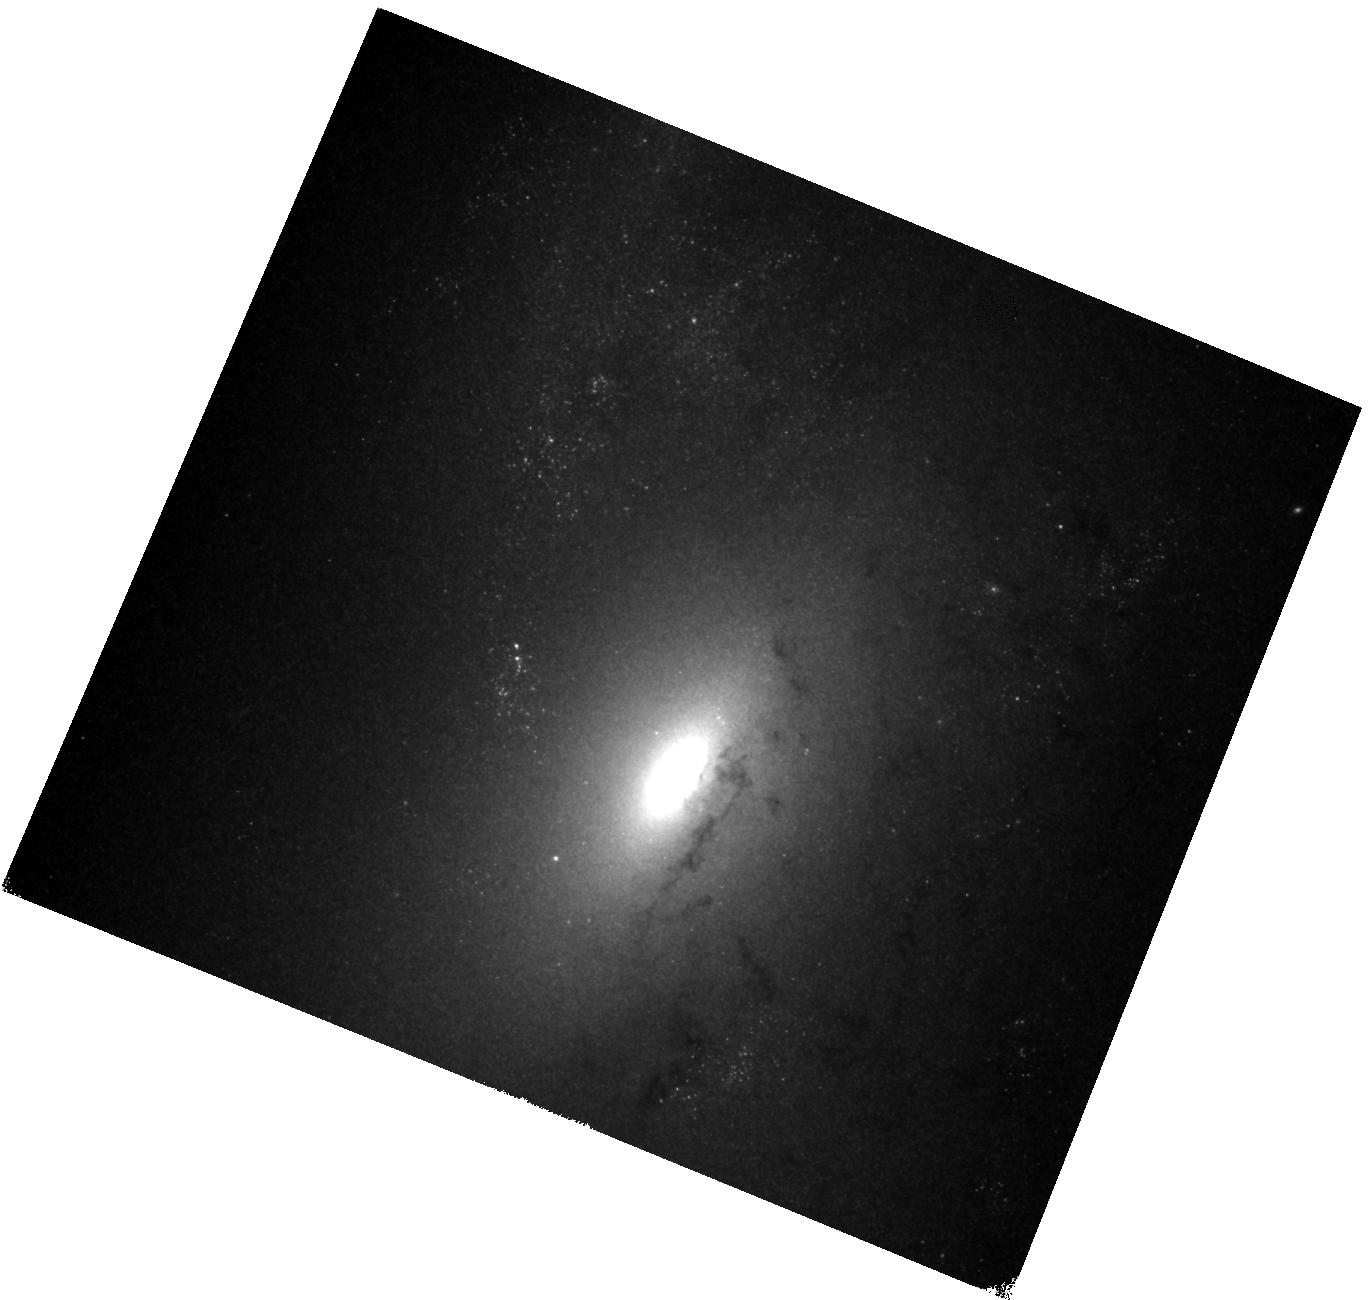
Target: MESSIER-106-10-COPY. Instrument: WFC3/IR. Filter: F160W. Exposure: 34 min. Observation ID: hst_11570_93_wfc3_ir_f160w_ib1f93

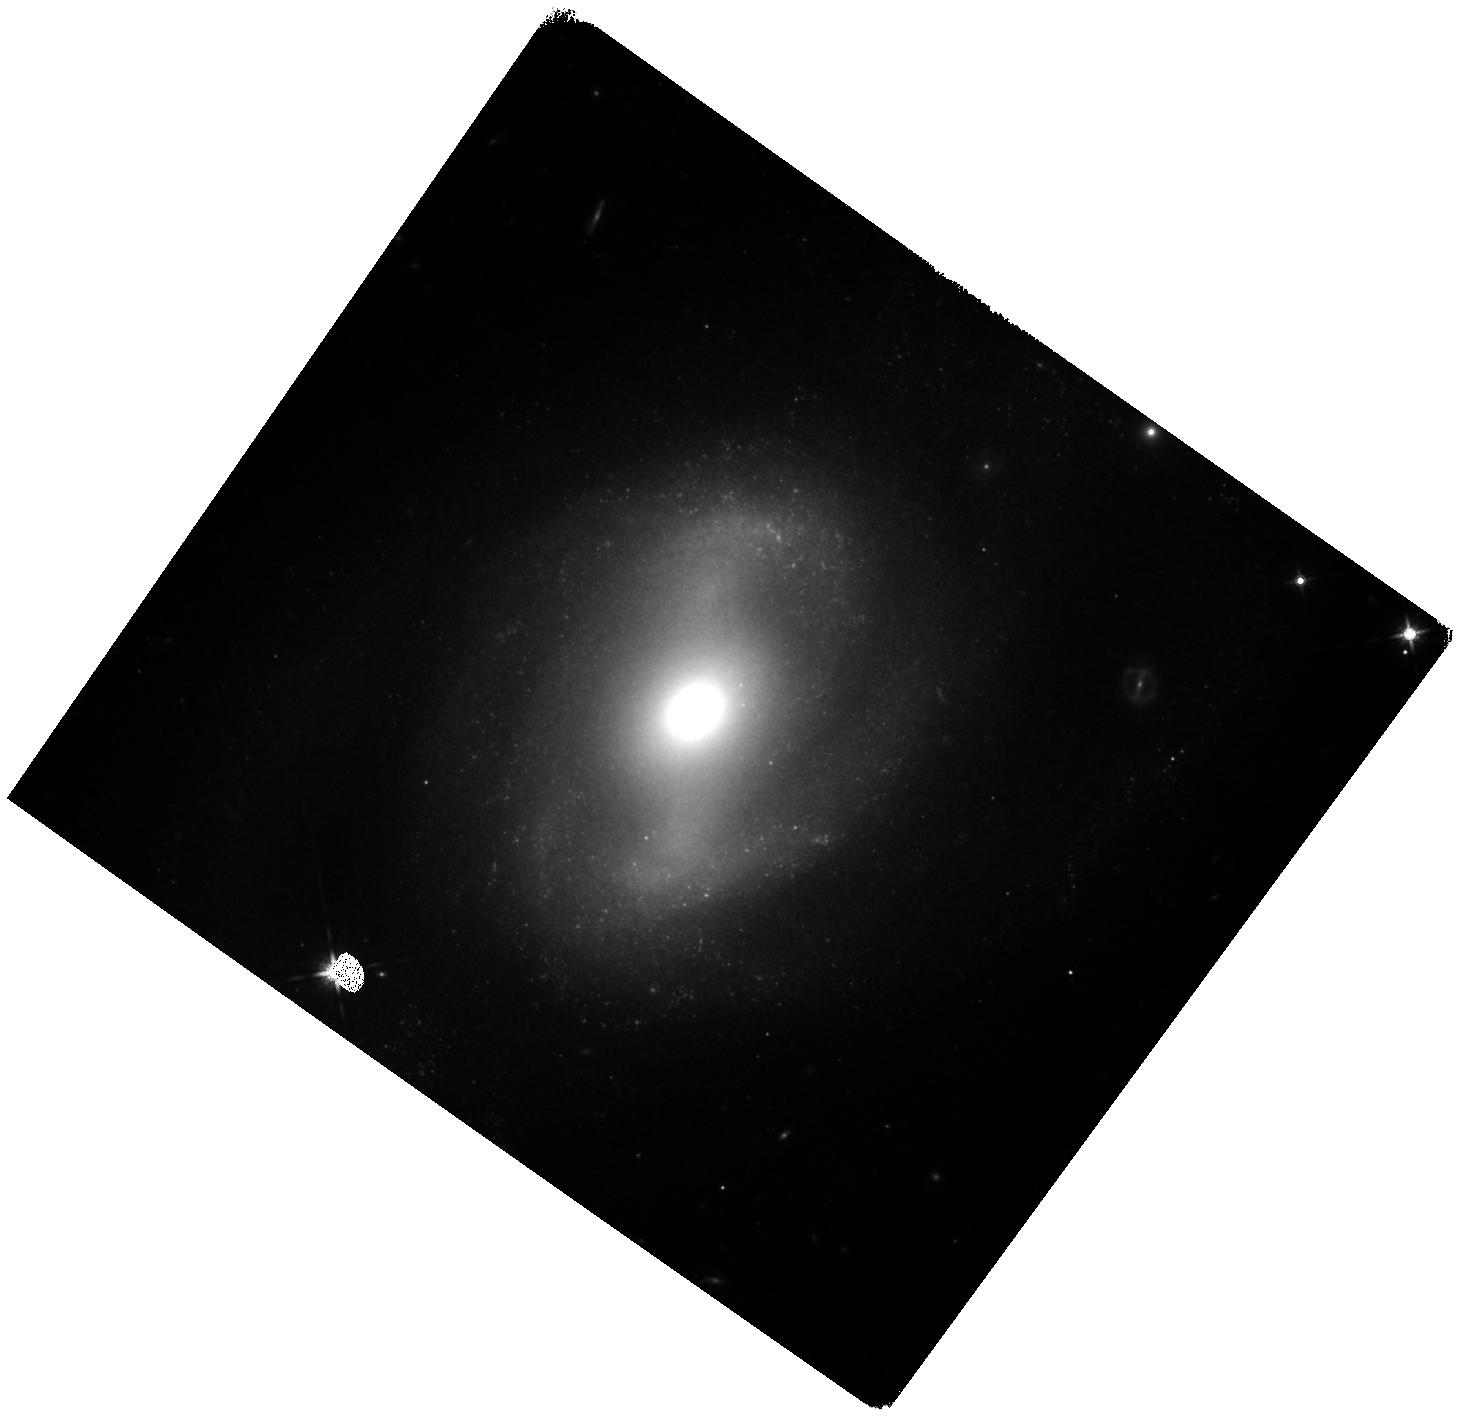
Target: NGC-4639. Instrument: WFC3/IR. Filter: F160W. Exposure: 1.5 h. Observation ID: hst_11570_23_wfc3_ir_f160w_ib1f23

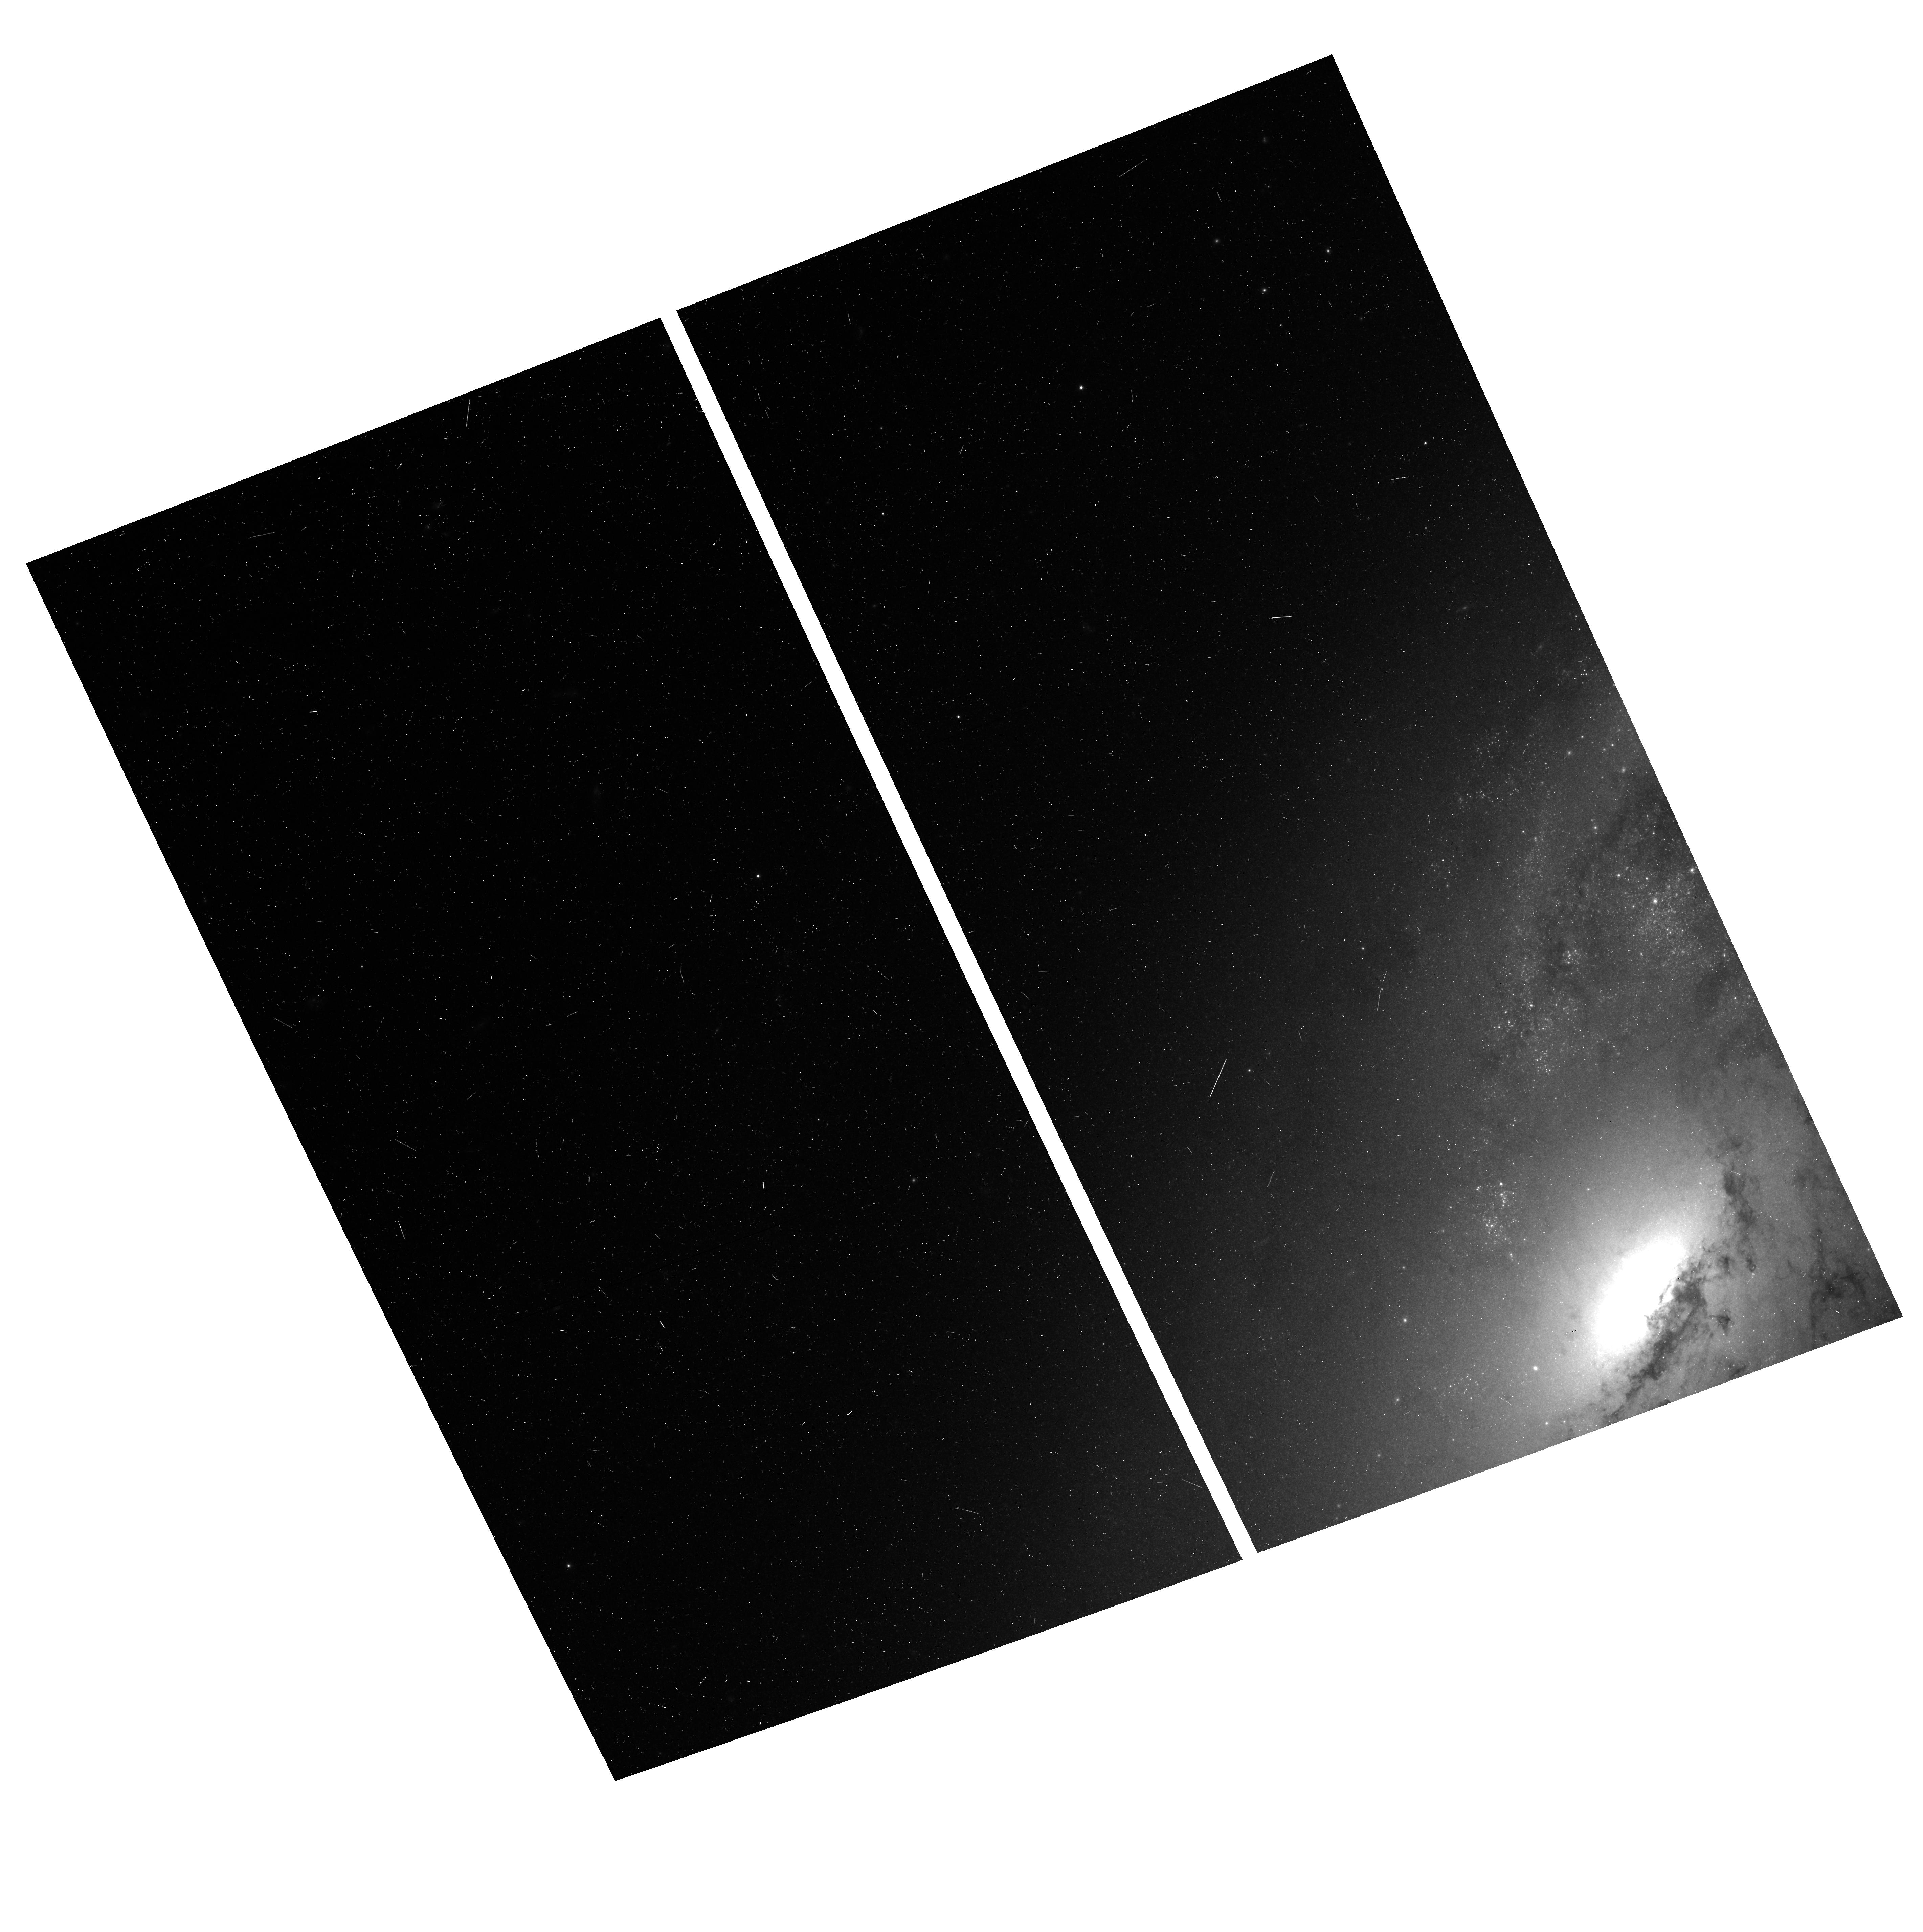
Target: MESSIER-106-5-COPY. Instrument: ACS/WFC. Filter: F814W. Exposure: 6 min. Observation ID: hst_11570_88_acs_wfc_f814w_jb1f88

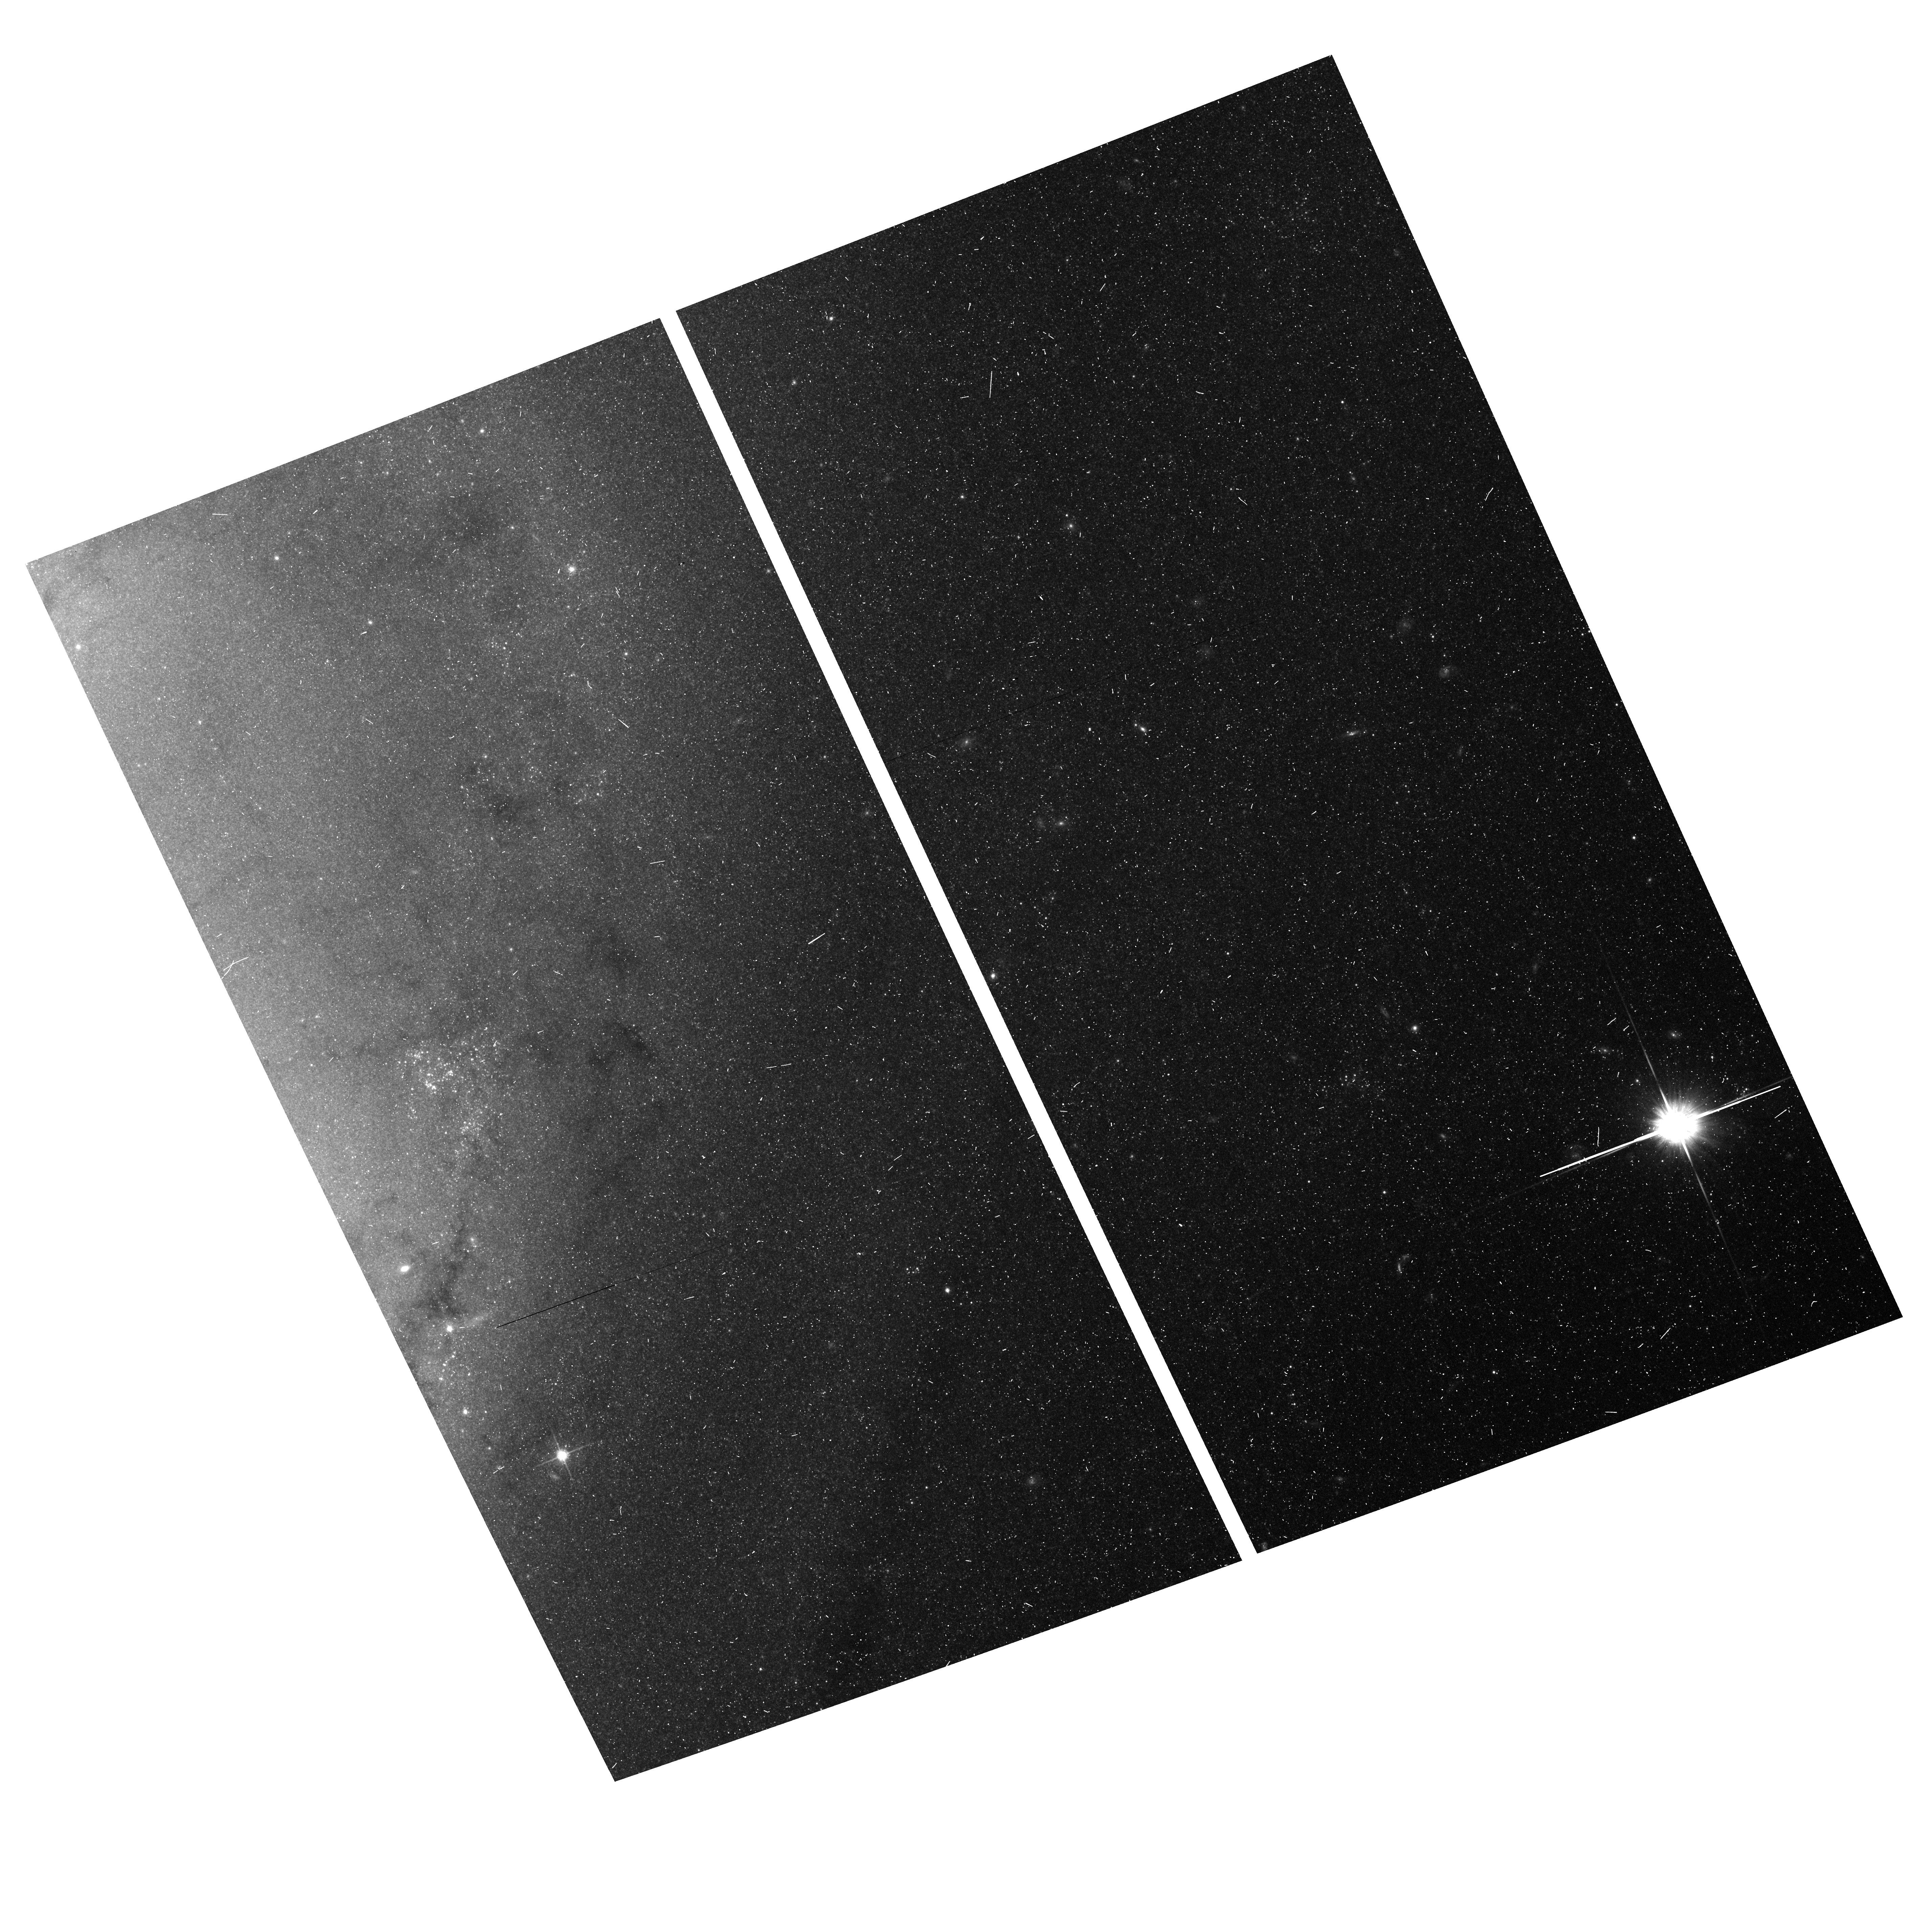
Target: MESSIER-106-1-COPY. Instrument: ACS/WFC. Filter: F814W. Exposure: 6 min. Observation ID: hst_11570_84_acs_wfc_f814w_jb1f84

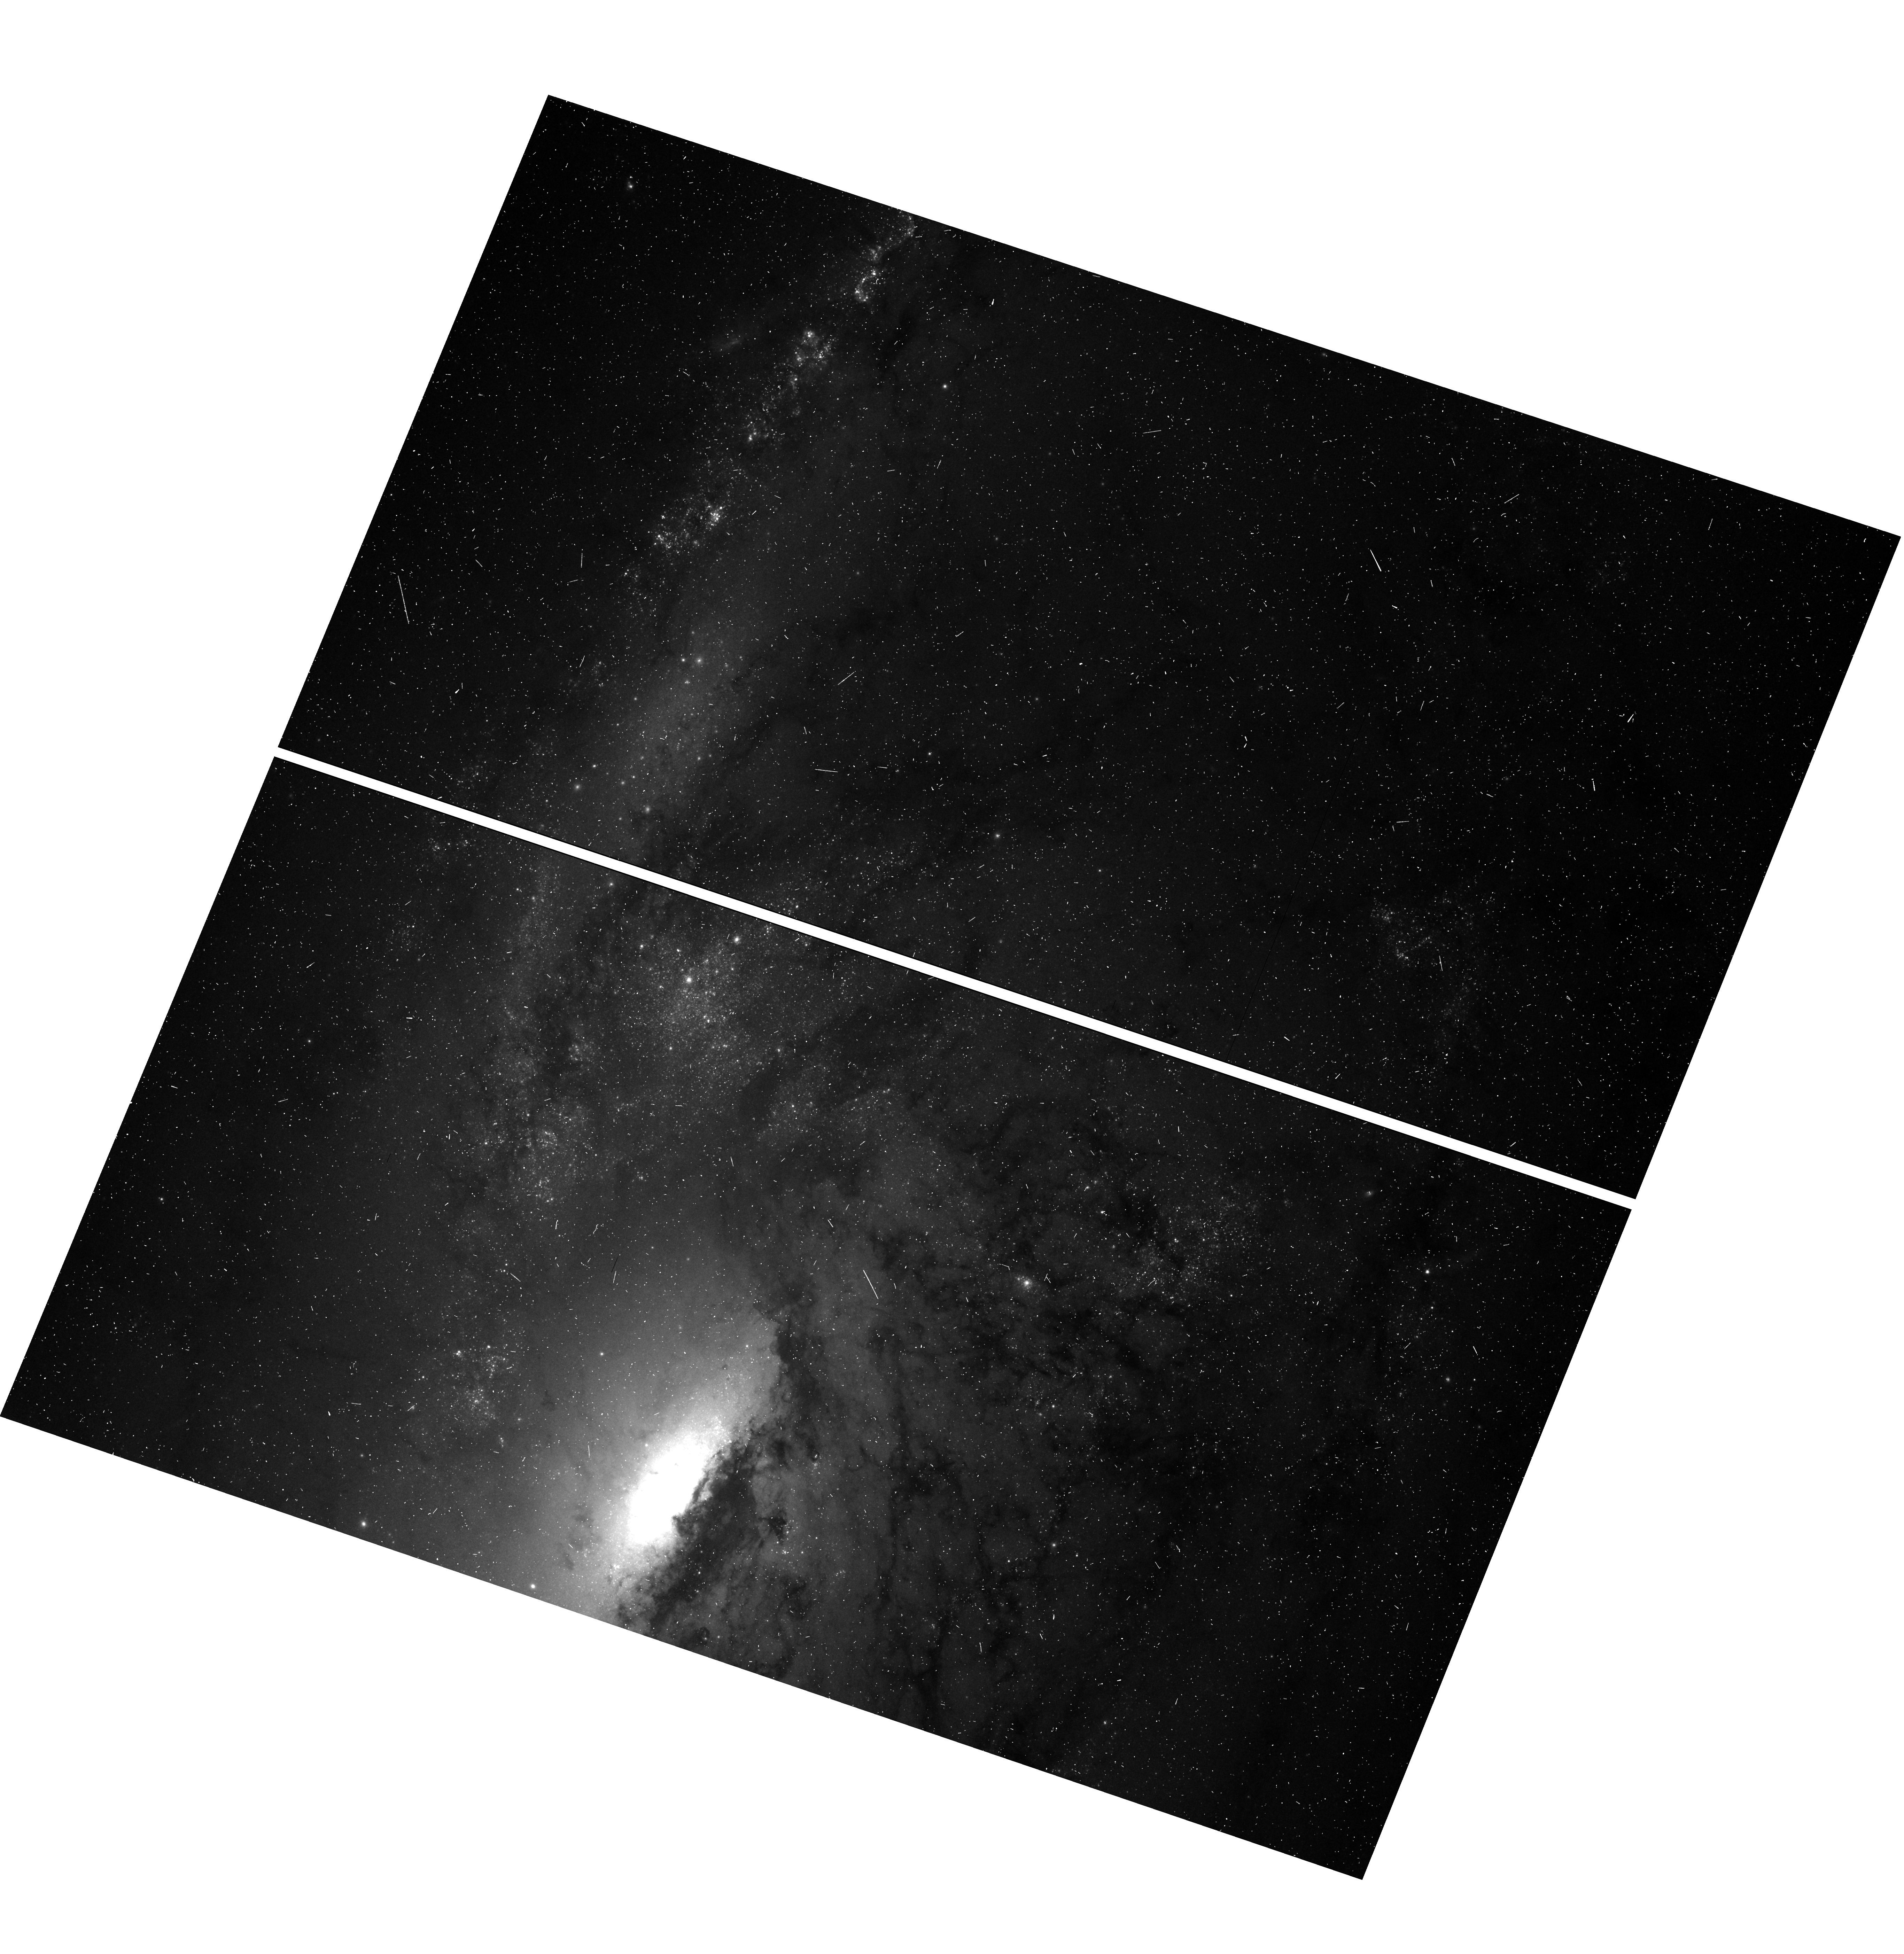
Target: MESSIER-106-13-COPY-REDO. Instrument: WFC3/UVIS. Filter: F555W. Exposure: 6 min. Observation ID: hst_11570_0b_wfc3_uvis_f555w_ib1f0b

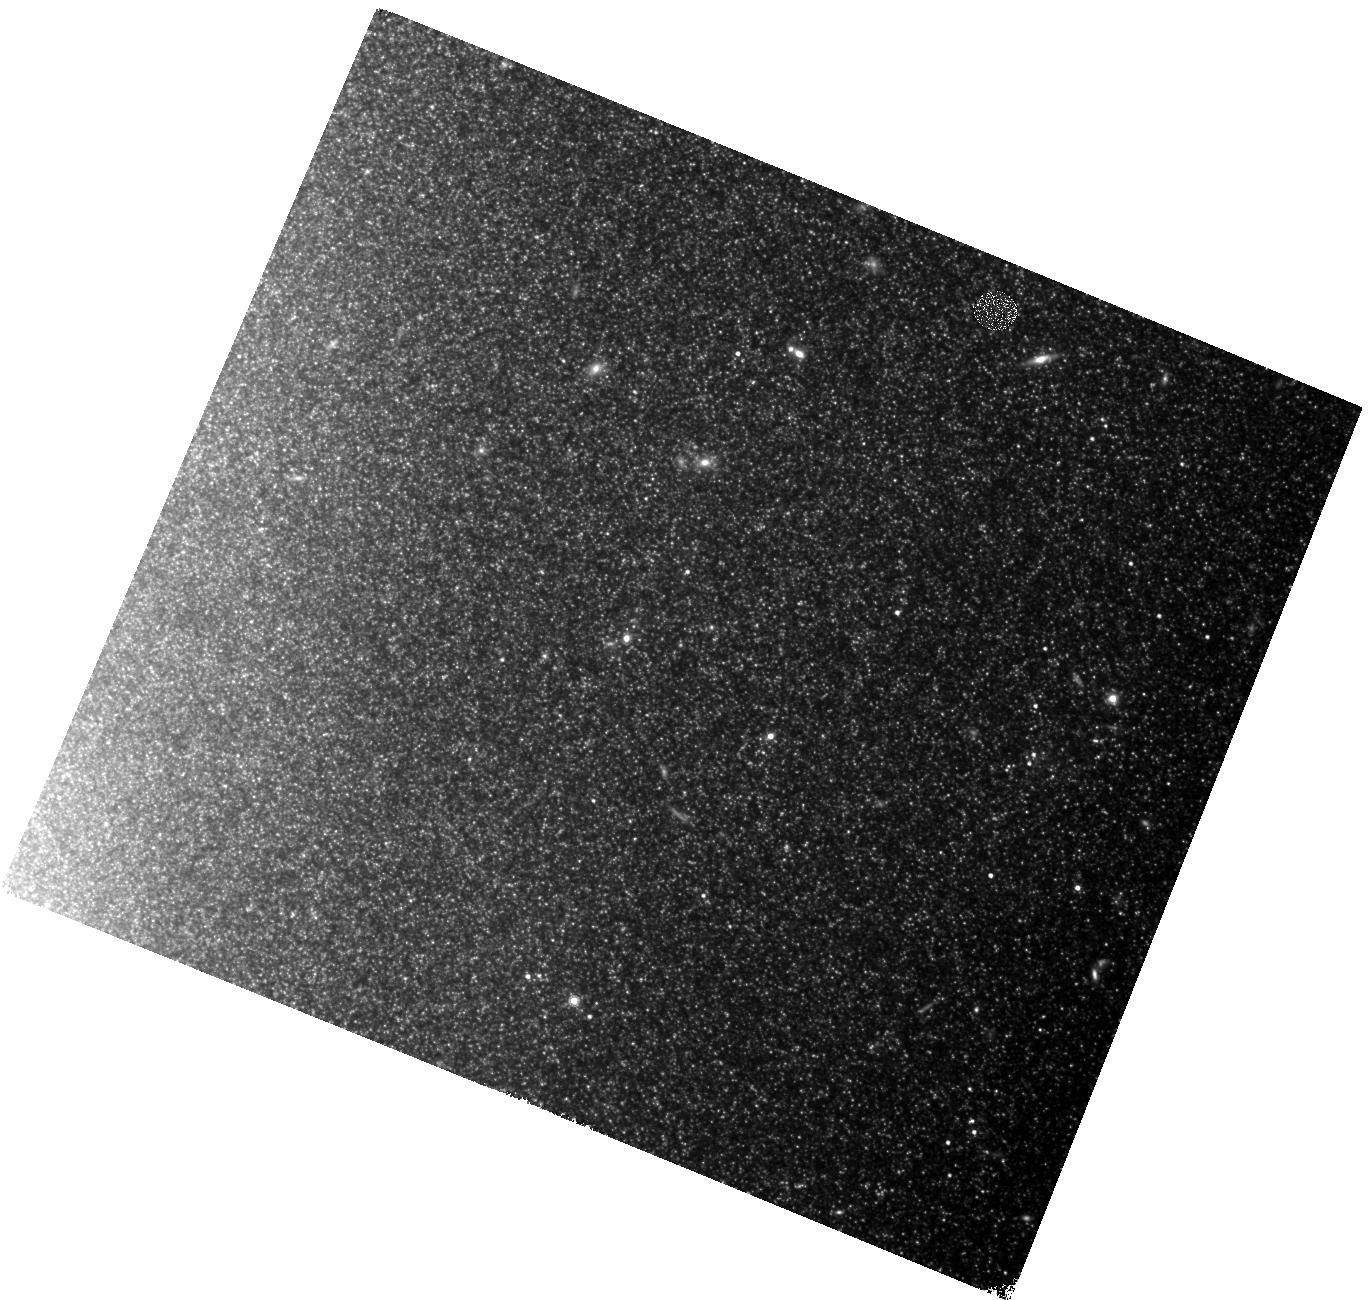
Target: MESSIER-106-14-COPY. Instrument: WFC3/IR. Filter: F160W. Exposure: 34 min. Observation ID: hst_11570_97_wfc3_ir_f160w_ib1f97

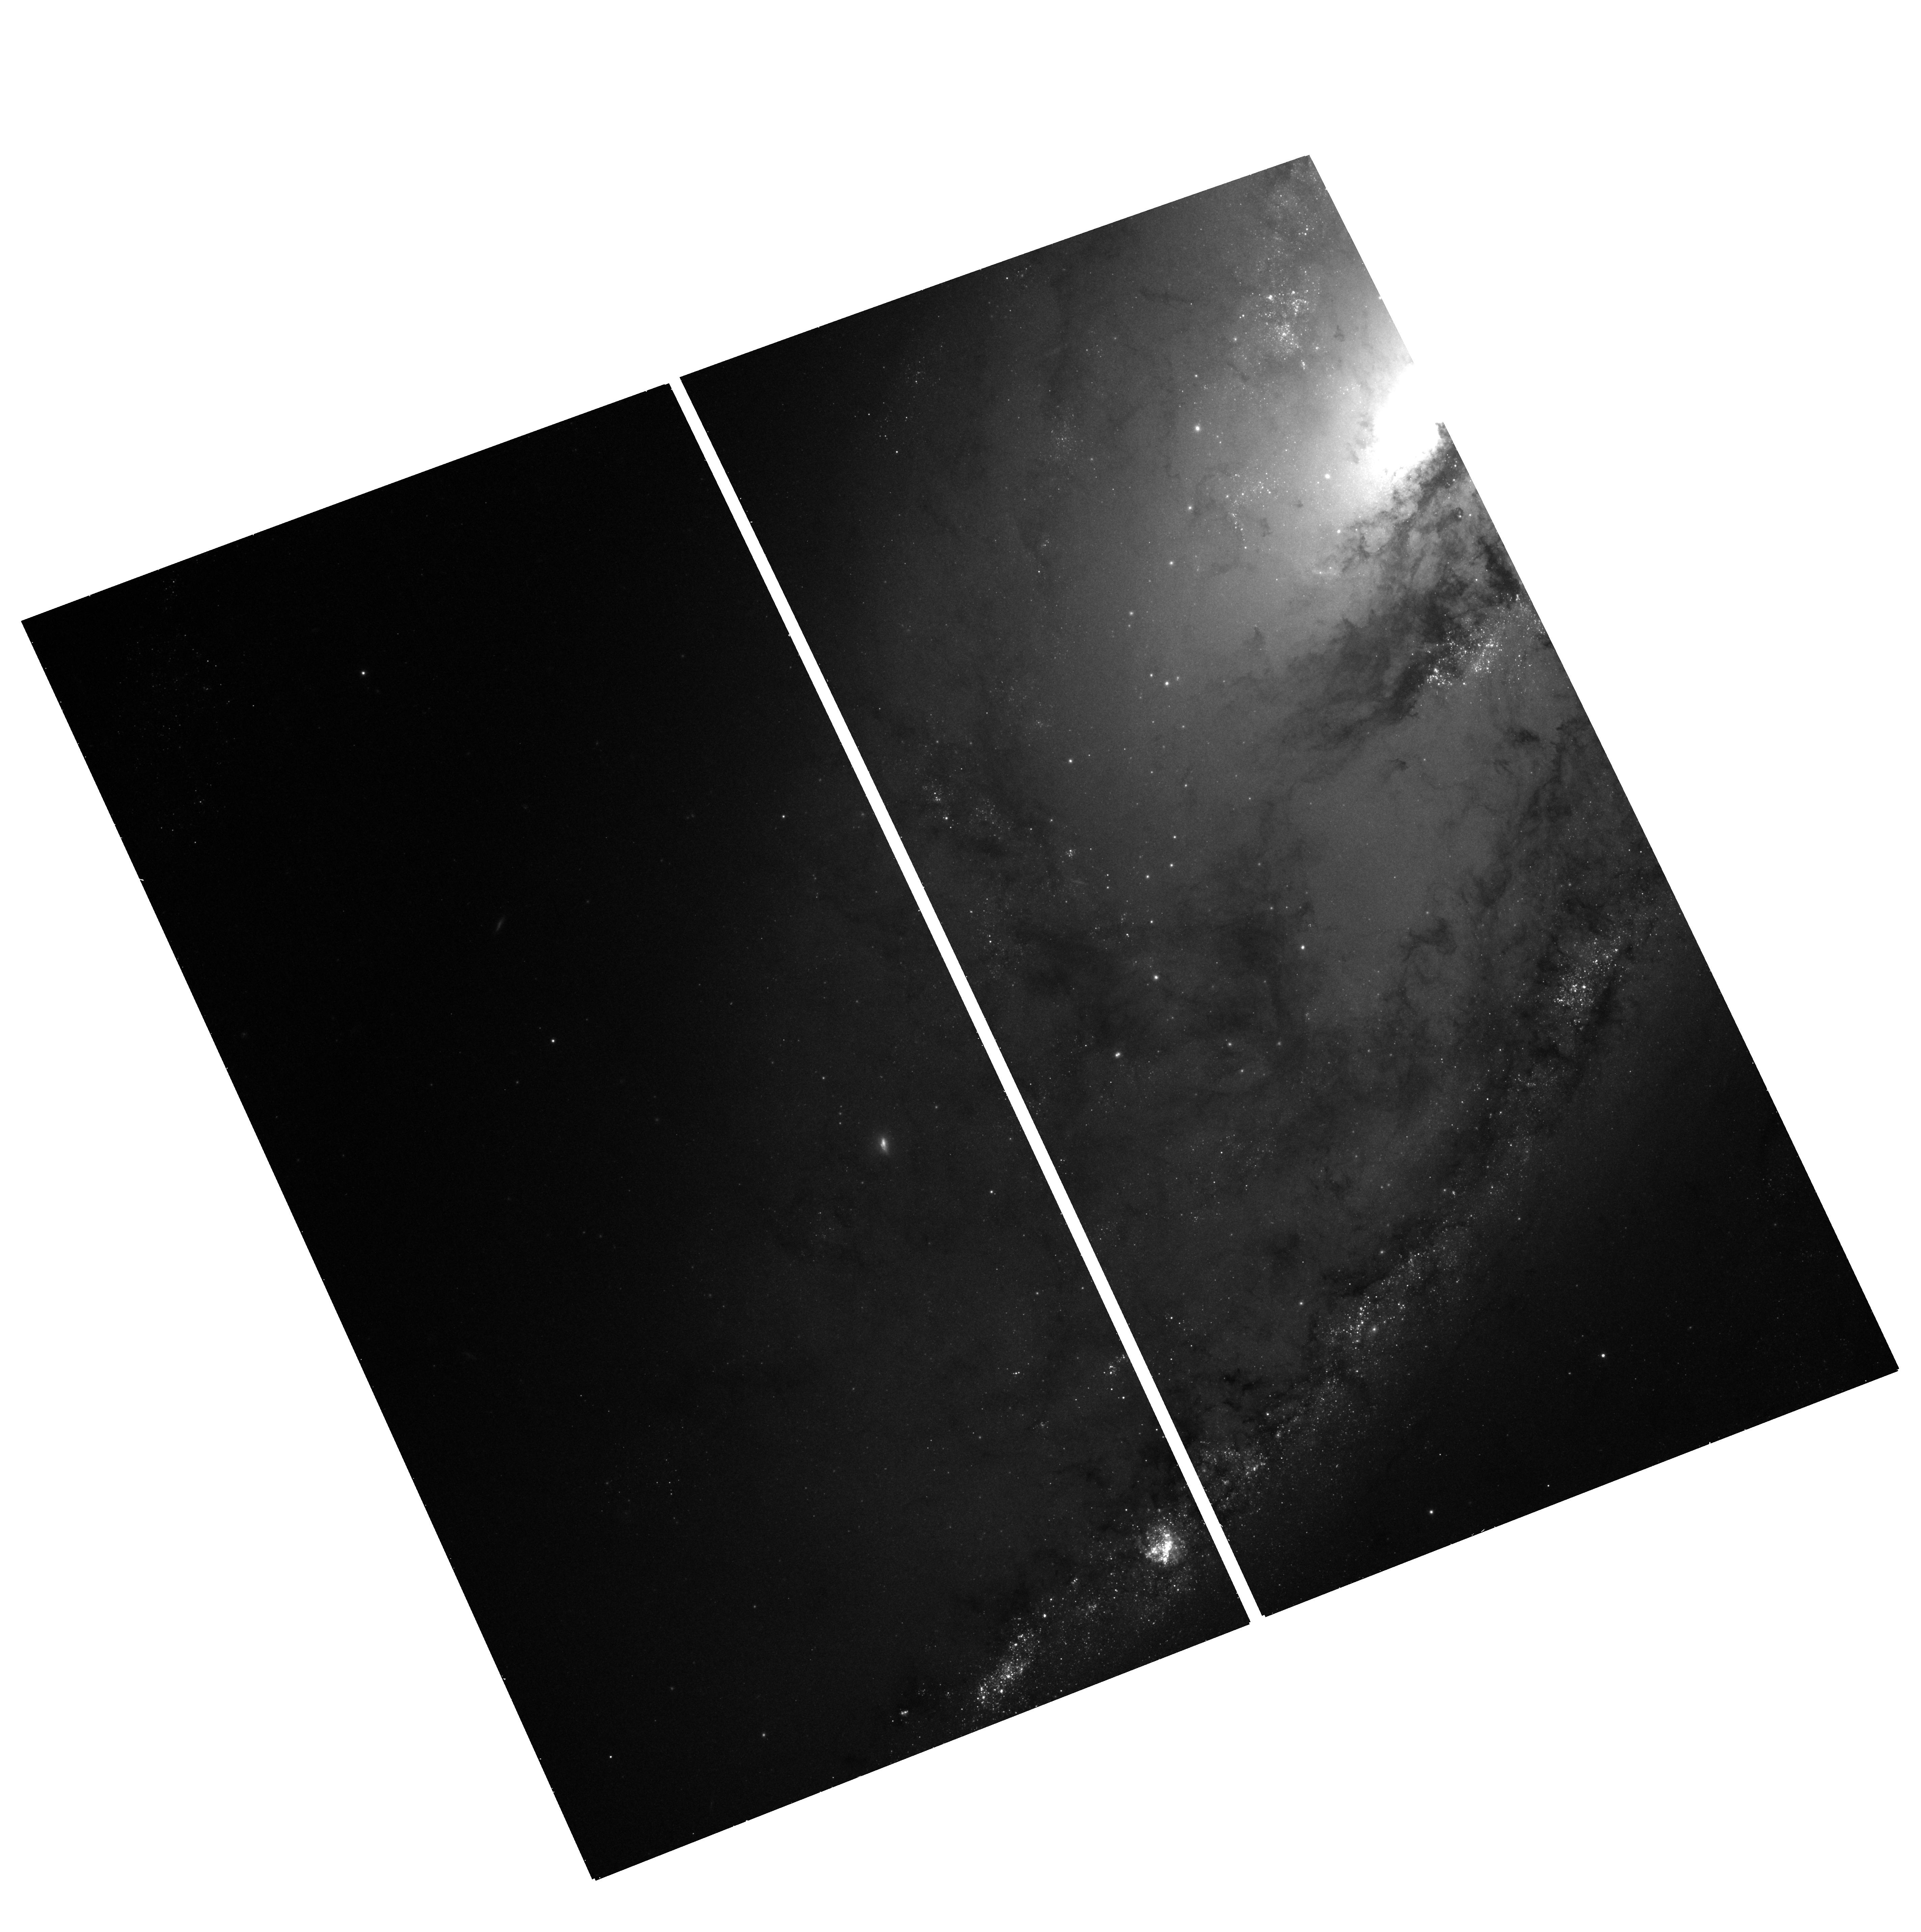
Target: MESSIER-106-15-COPY. Instrument: ACS/WFC. Filter: F555W. Exposure: 16 min. Observation ID: hst_11570_98_acs_wfc_f555w_jb1f98

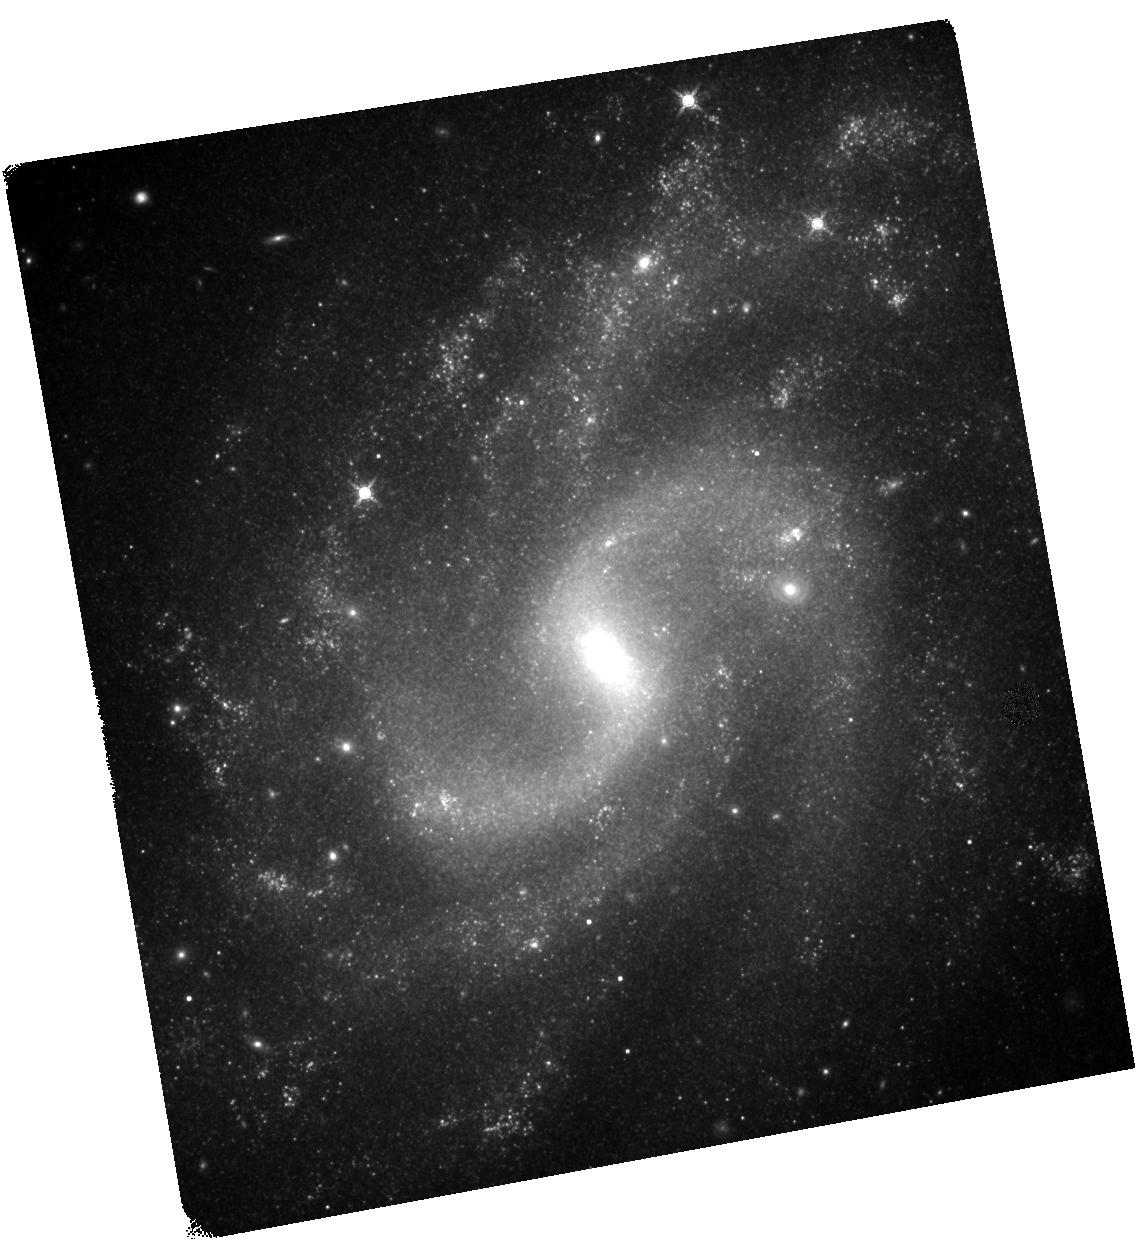
Target: NGC-5584-IR. Instrument: WFC3/IR. Filter: F160W. Exposure: 41 min. Observation ID: hst_11570_41_wfc3_ir_f160w_ib1f41

Narrowing in on the Hubble Constant and Dark Energy (PI: Riess, Adam)

A measurement of the Hubble constant to a precision of a few percent would be a powerful aid to the investigation of the nature of dark energy and a potent "end-to-end" test of the present cosmological model. In Cycle 15 we constructed a new, streamlined distance ladder utilizing high-quality type Ia supernova data and observations of Cepheids with HST in the near-IR to minimize the dominant sources of systematic uncertainty in past measurements of the Hubble constant and reduce its total uncertainty to a little under 5%. Here we propose to exploit this new route to reduce the remaining uncertainty by more than 30%, translating into an equal reduction in the uncertainty of the equation of state of dark energy. We propose three sets of observations to reach this goal: a mosaic of NGC 4258 with WFC3 in F160W to triple its sample of long period Cepheids, WFC3/F160W observations of the 6 ideal SN Ia hosts to triple their samples of Cepheids, and observations of NGC 5584 the host of a new SN Ia, SN 2007af, to discover and measure its Cepheids and begin expanding the small set of SN Ia luminosity calibrations. These observations would provide the bulk of a coordinated program aimed at making the measurement of the Hubble constant one of the leading constraints on dark energy.